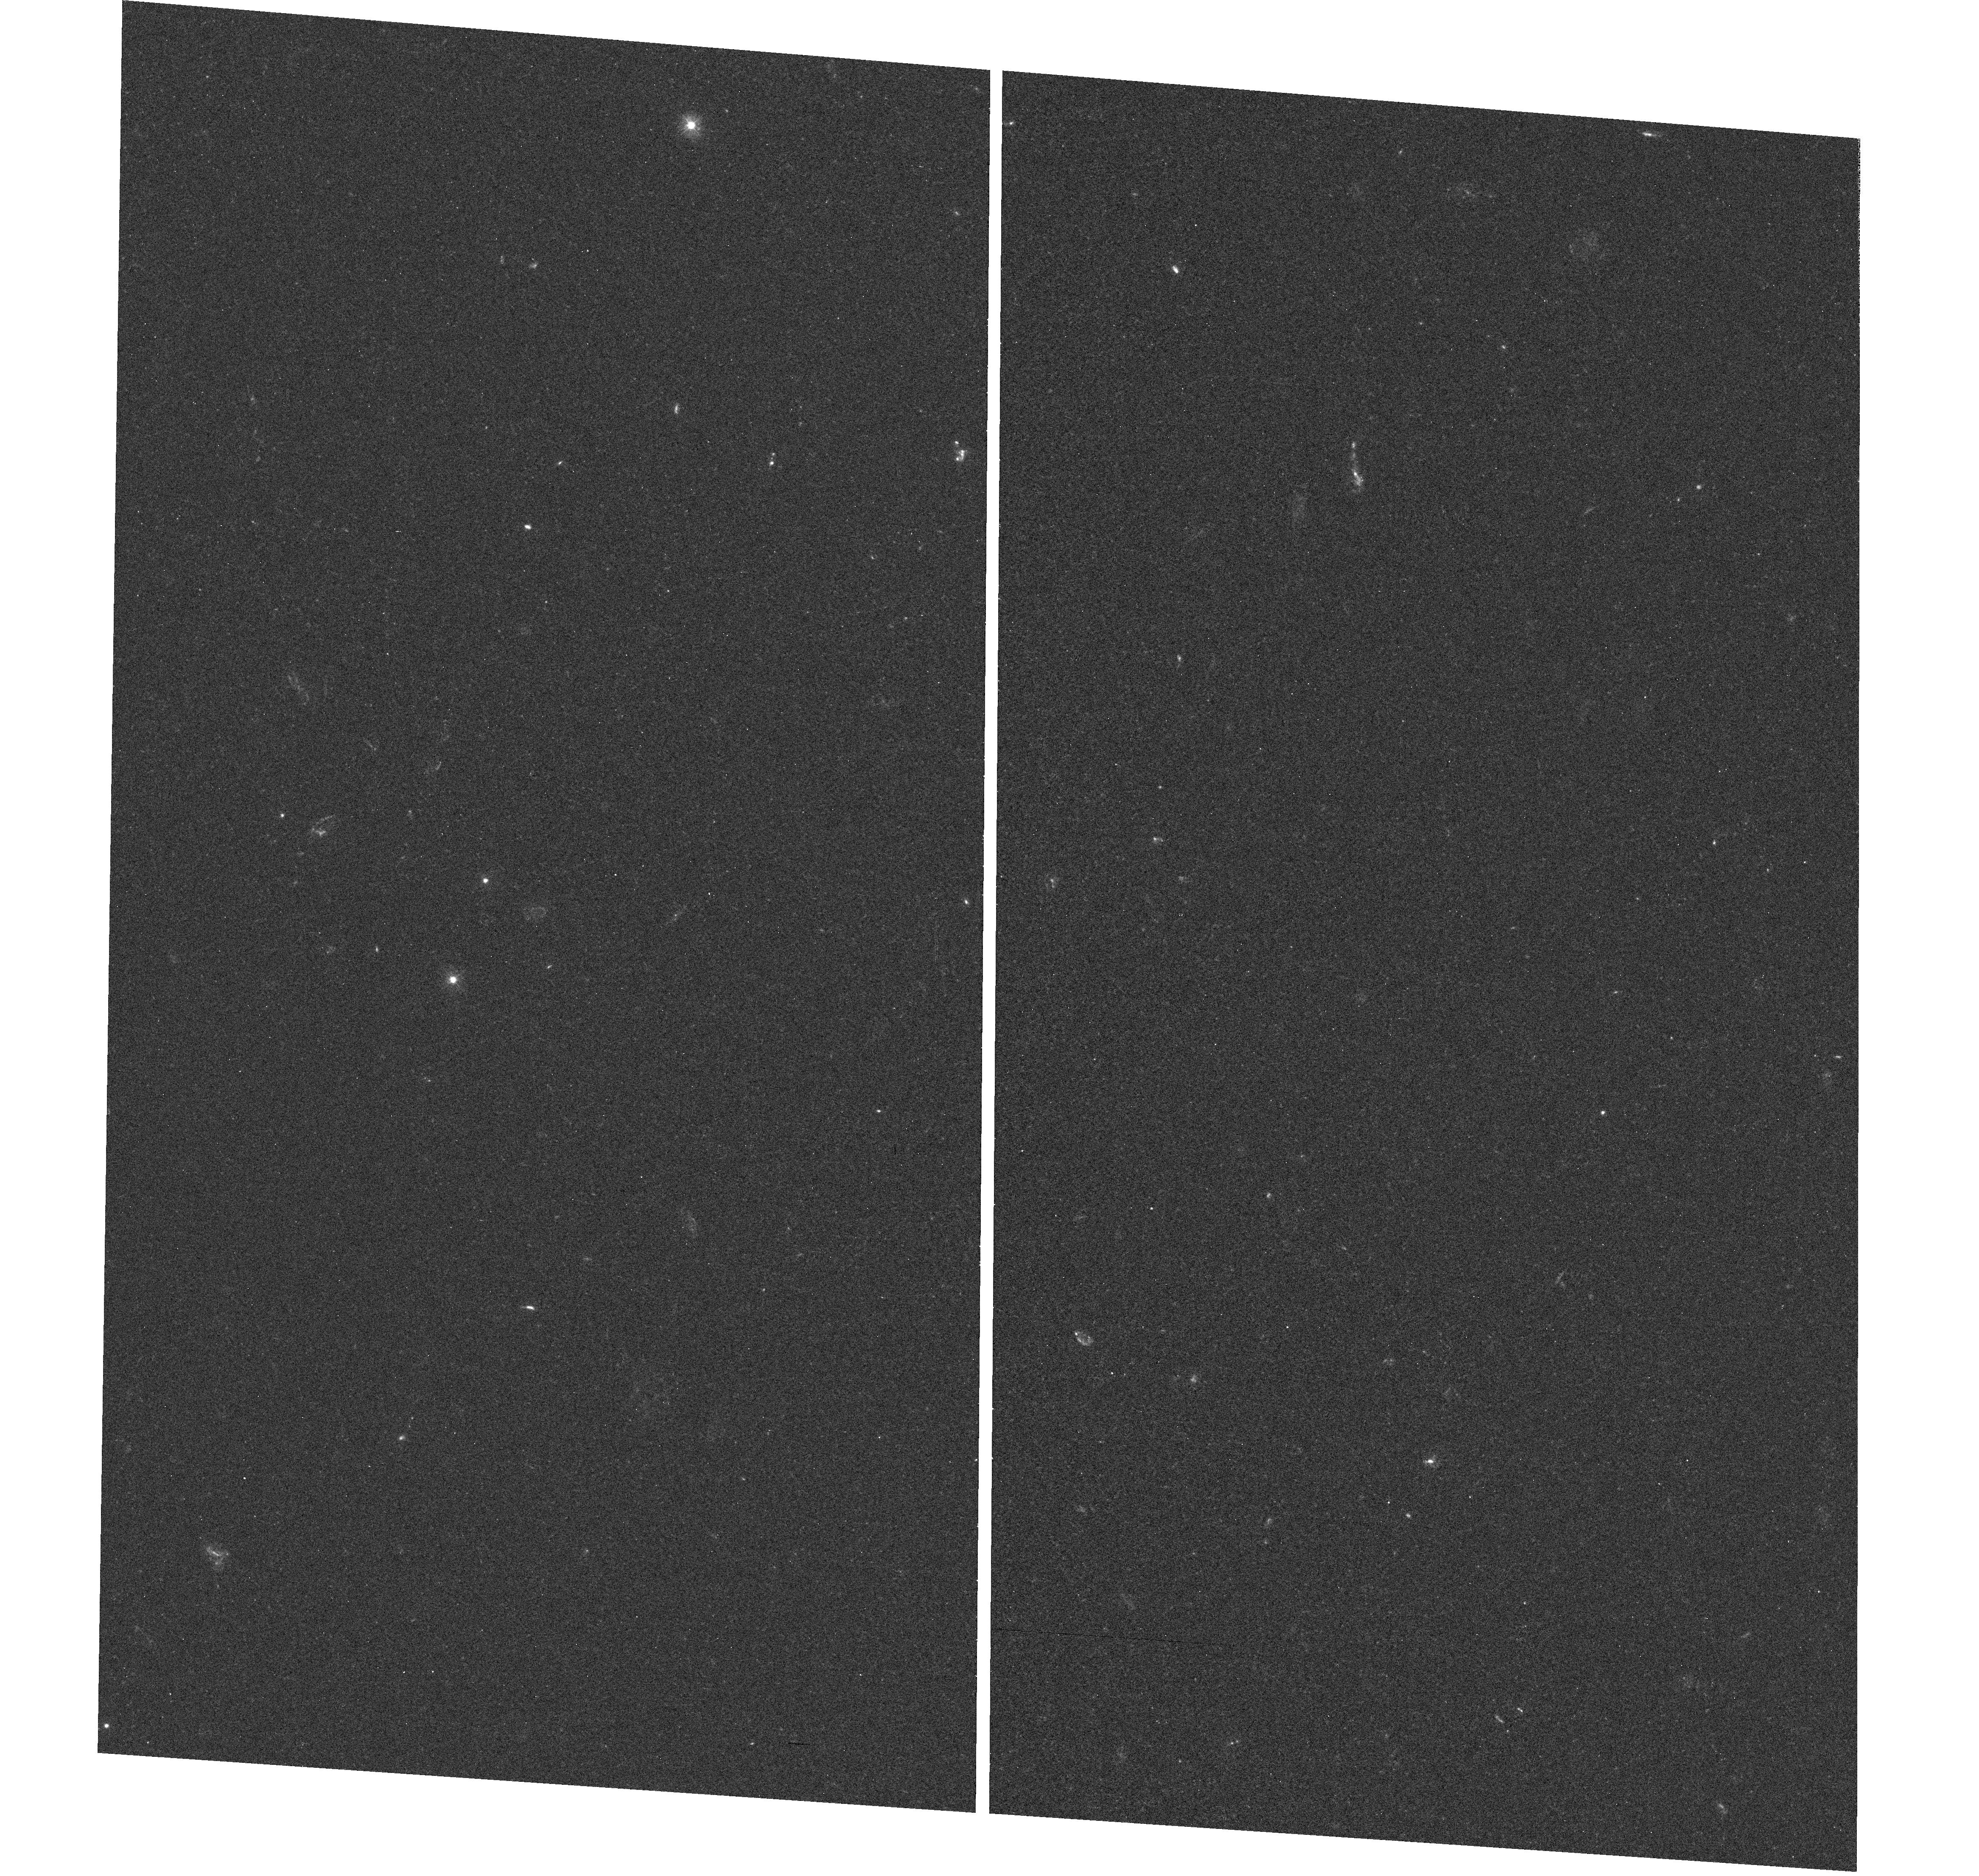
Target: field at RA 357.647°, Dec -43.525°
Instrument: WFC3/UVIS
Filter: F300X
Exposure: 38 min
Observation ID: hst_11528_03_wfc3_uvis_f300x_ib6d03

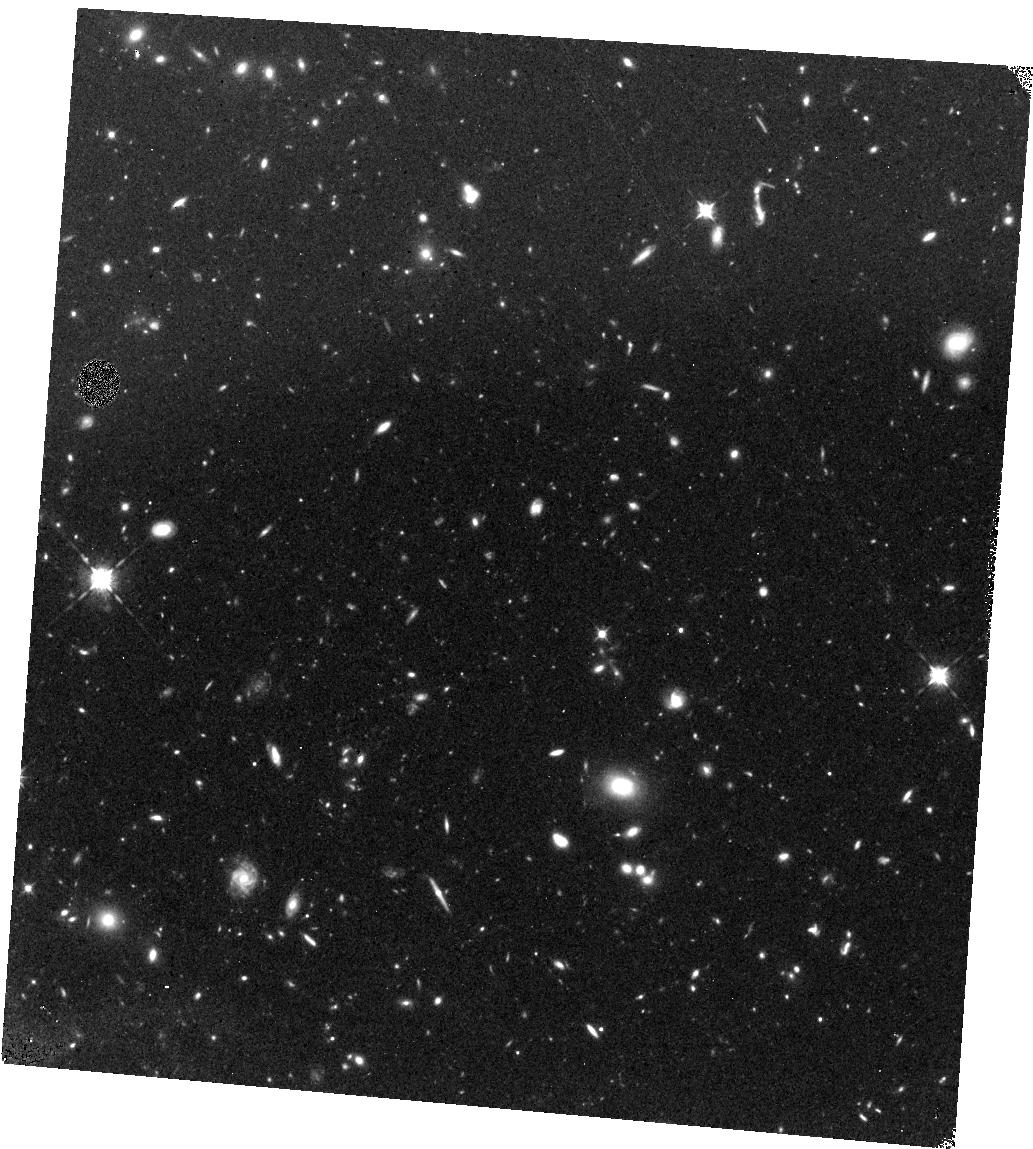
Target: field at RA 357.648°, Dec -43.527°
Instrument: WFC3/IR
Filter: F098M
Exposure: 1.6 h
Observation ID: hst_11528_01_wfc3_ir_f098m_ib6d01

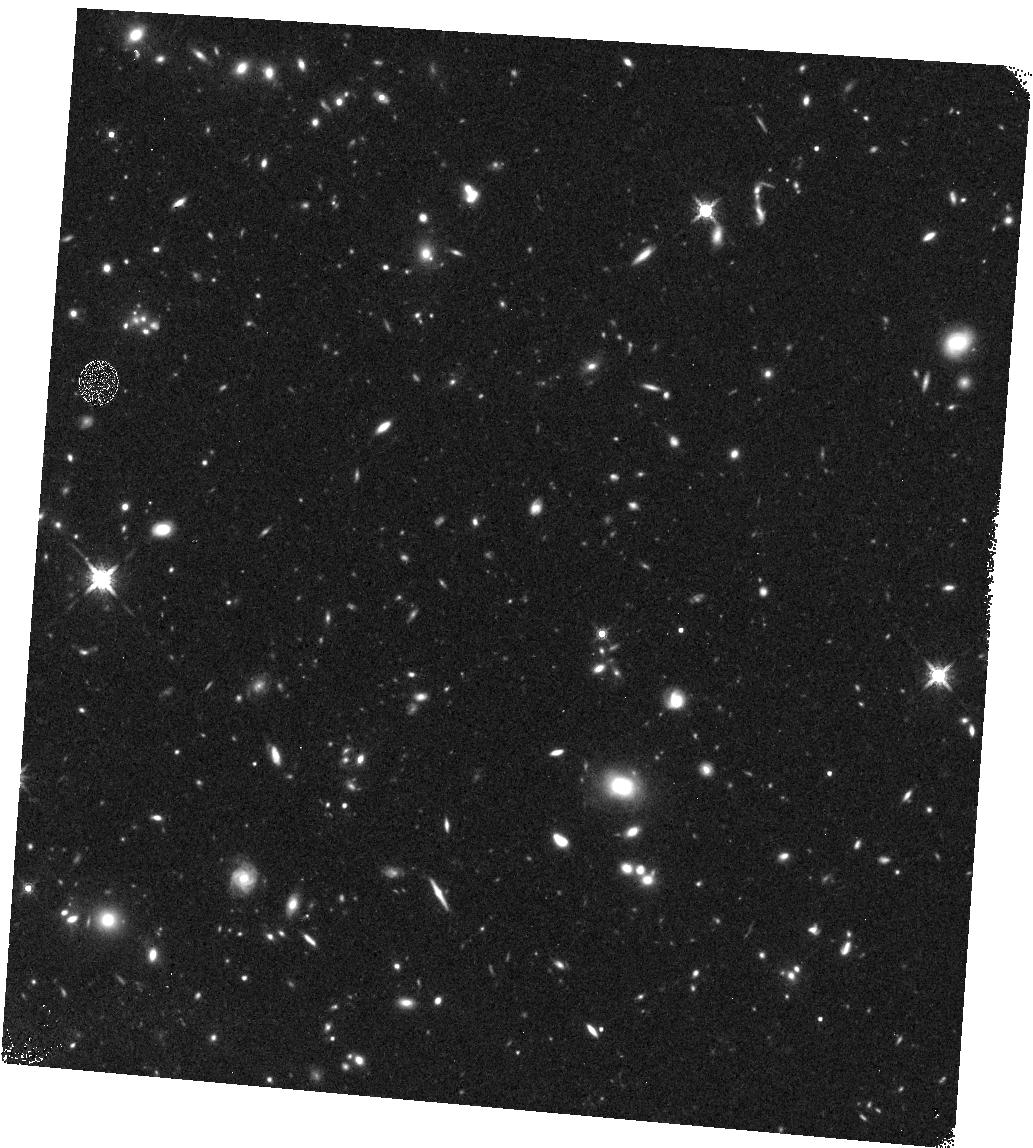
Target: field at RA 357.648°, Dec -43.527°
Instrument: WFC3/IR
Filter: F160W
Exposure: 23 min
Observation ID: hst_11528_03_wfc3_ir_f160w_ib6d03

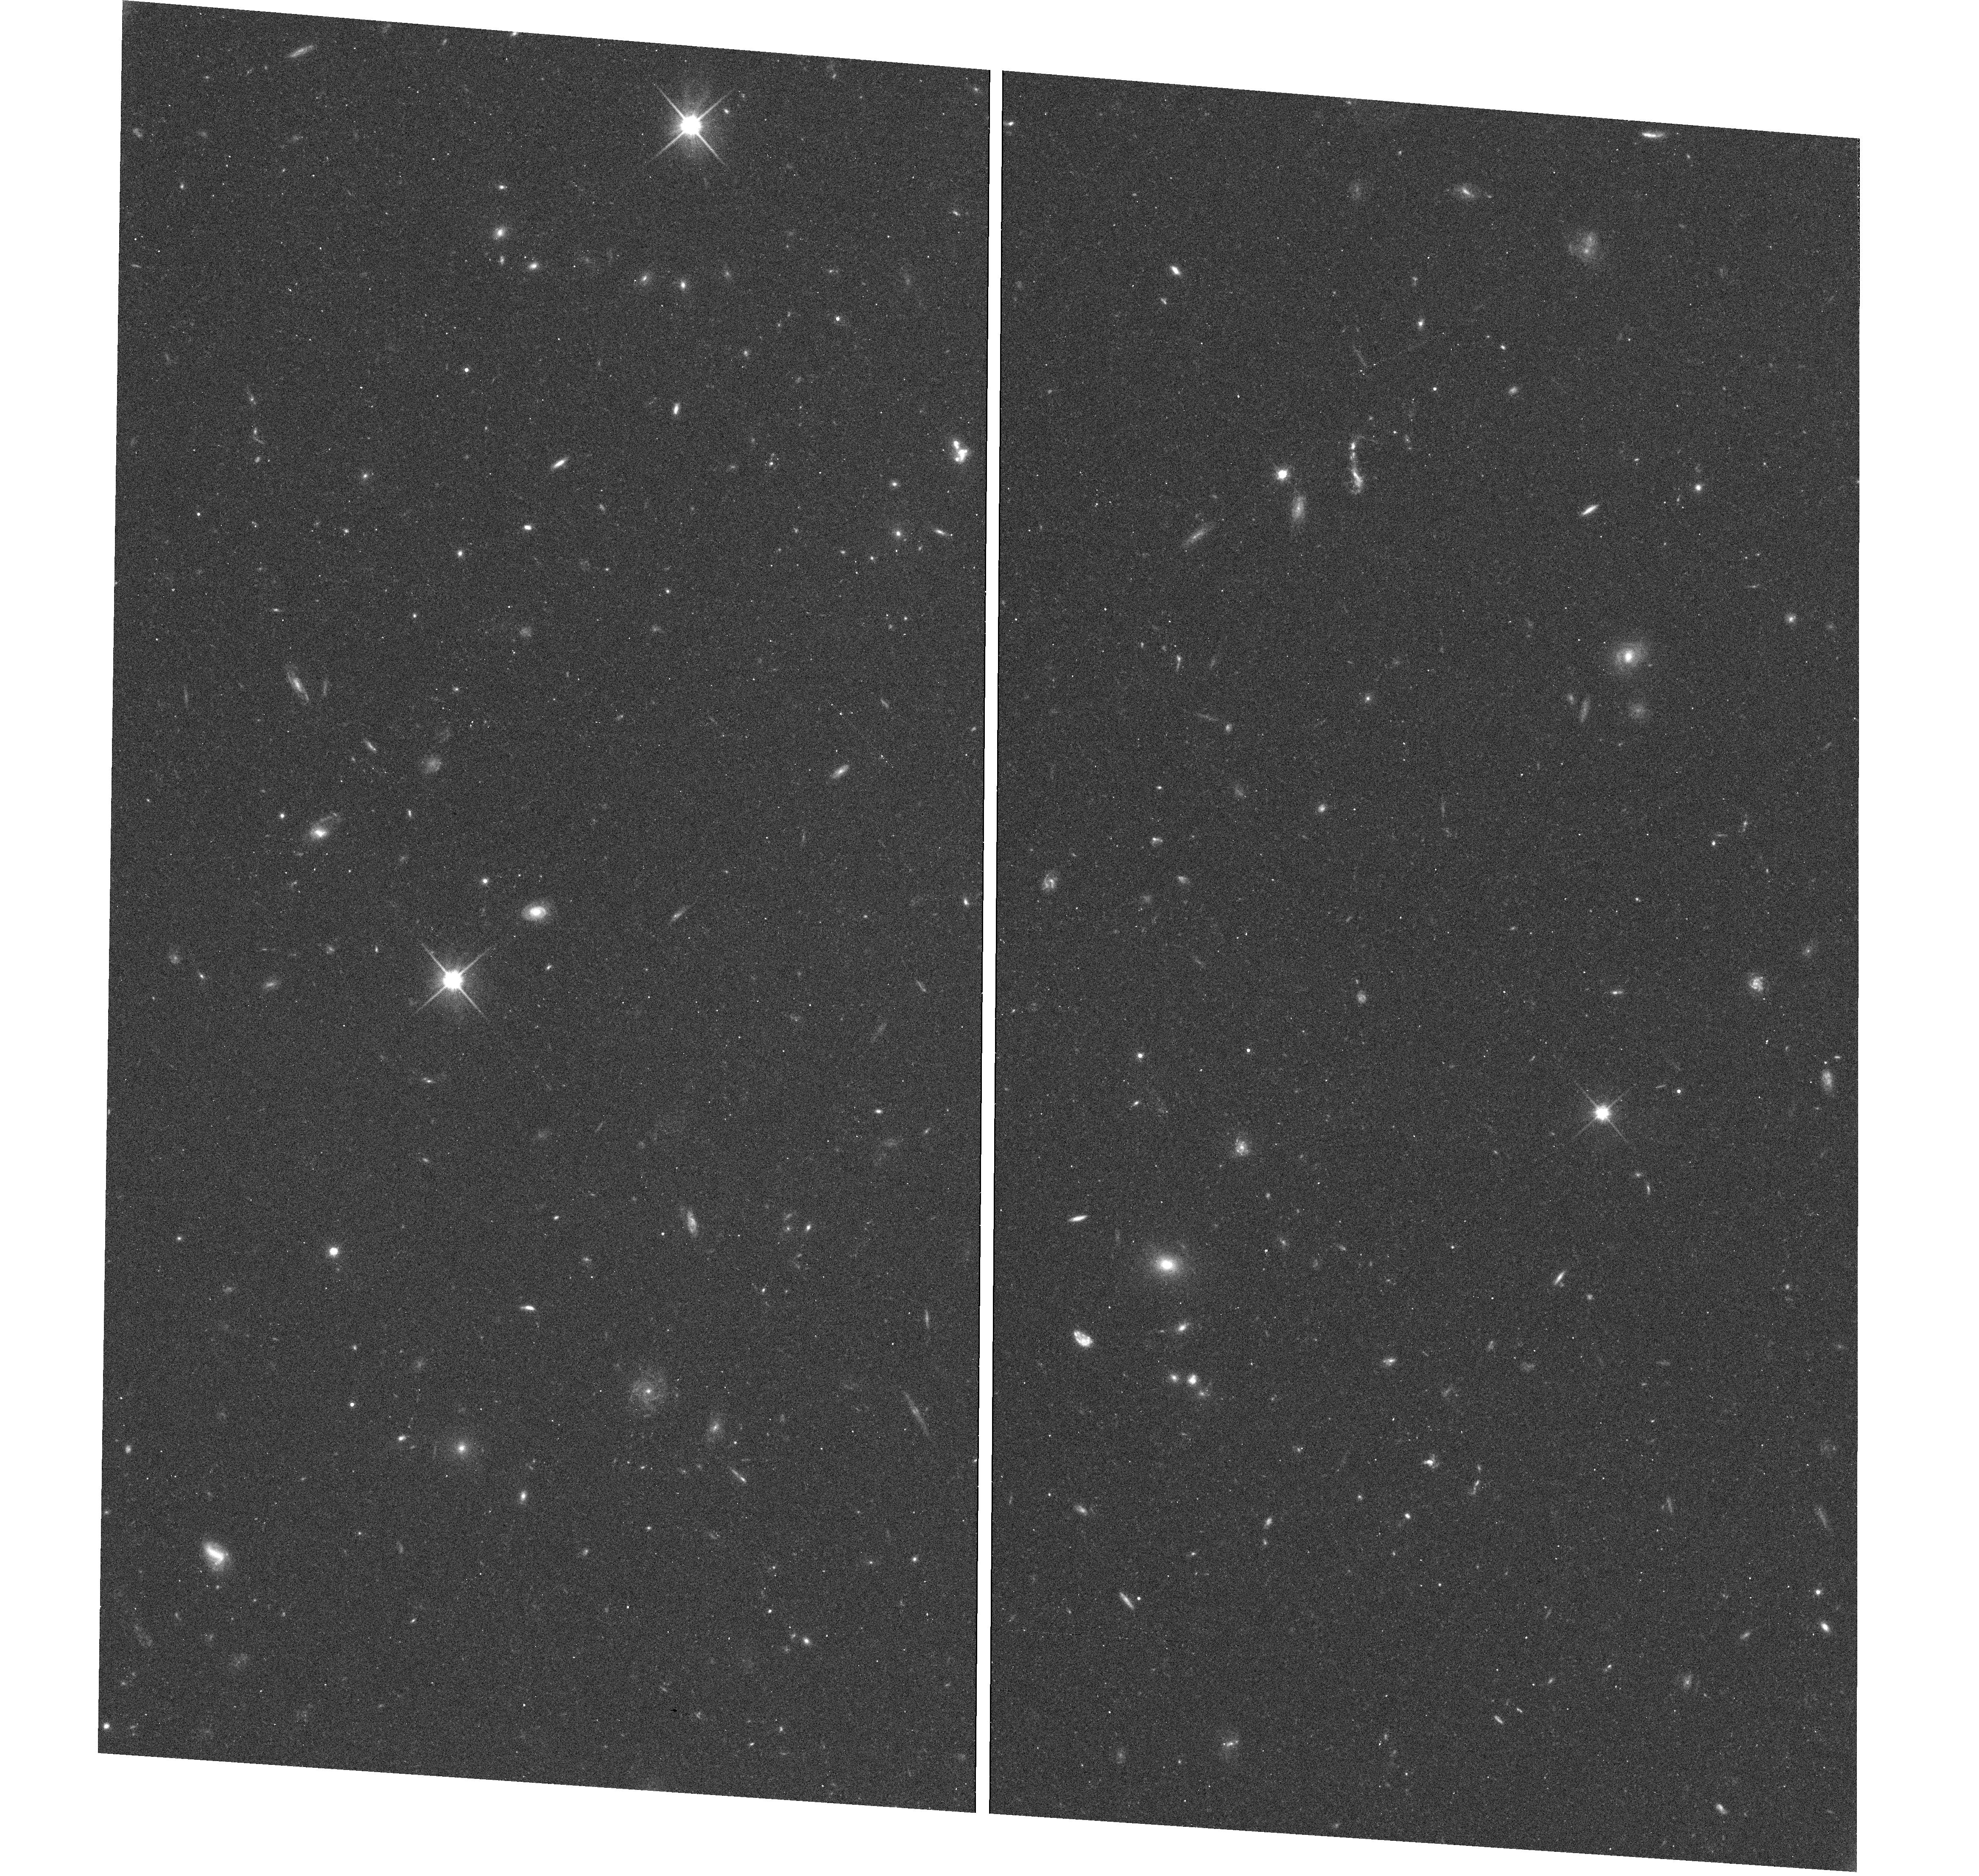
Target: field at RA 357.647°, Dec -43.525°
Instrument: WFC3/UVIS
Filter: F600LP
Exposure: 18 min
Observation ID: hst_11528_01_wfc3_uvis_f600lp_ib6d01

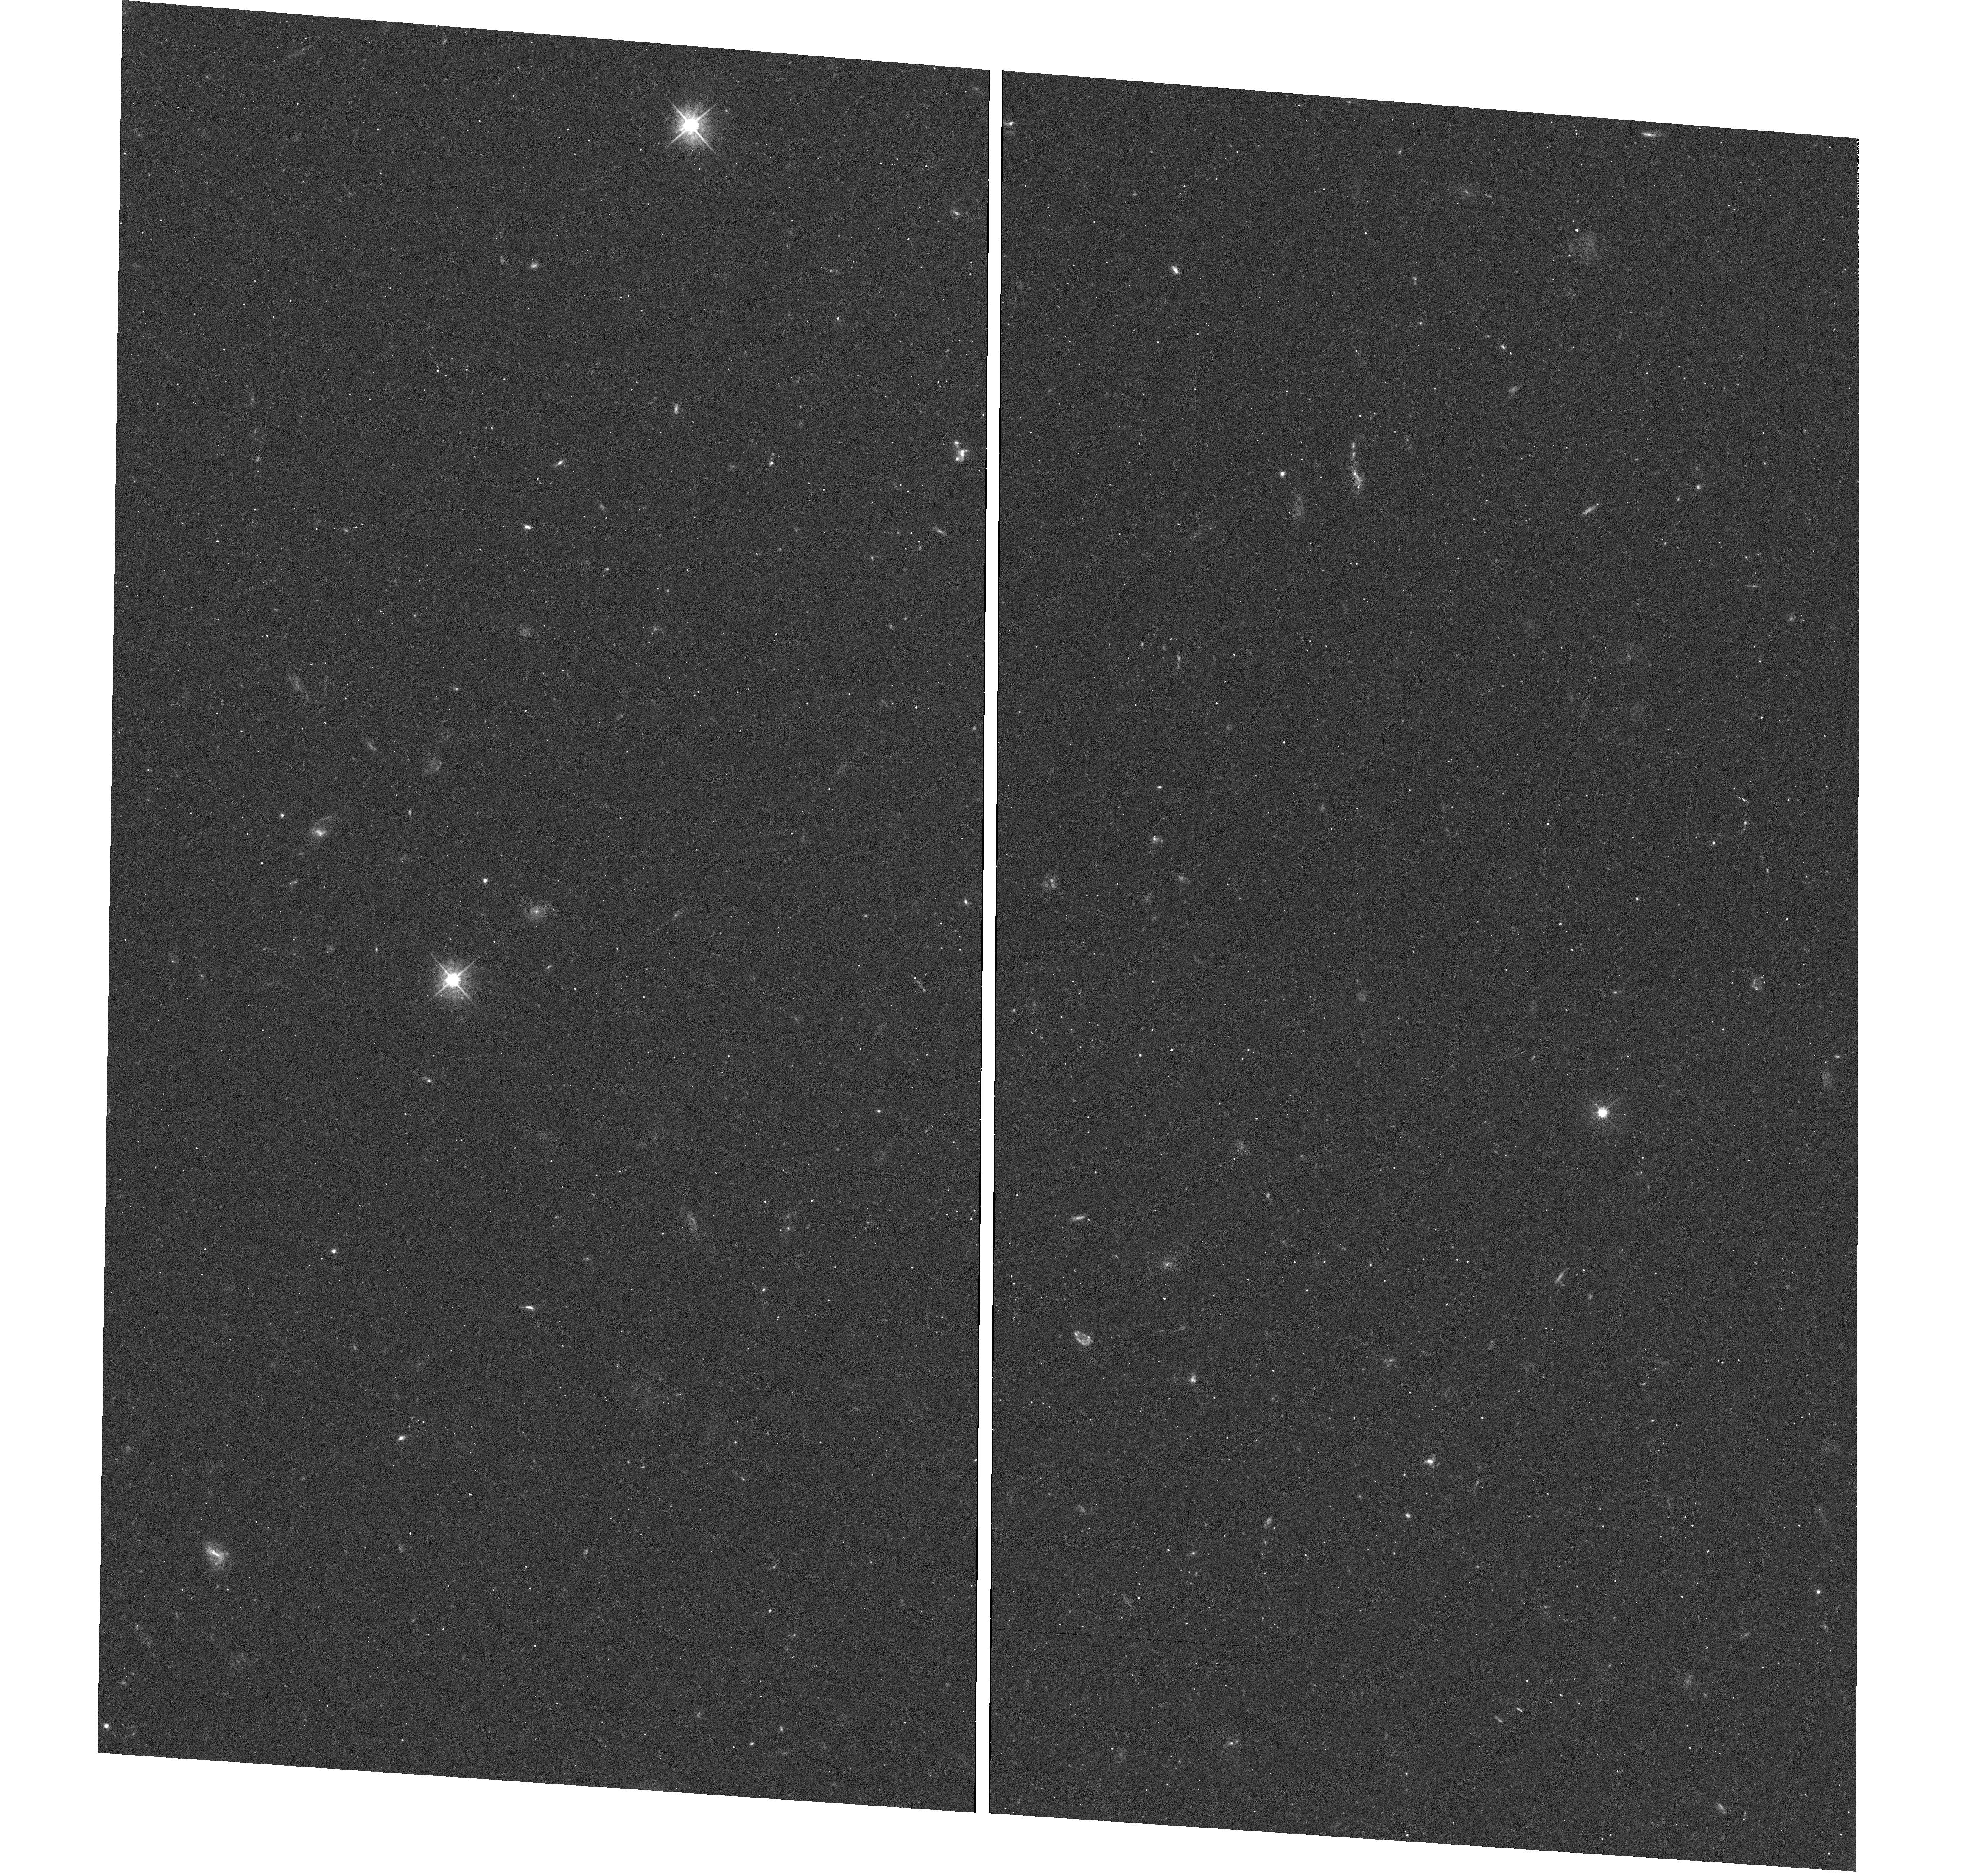
Target: field at RA 357.647°, Dec -43.525°
Instrument: WFC3/UVIS
Filter: F475W
Exposure: 18 min
Observation ID: hst_11528_01_wfc3_uvis_f475w_ib6d01

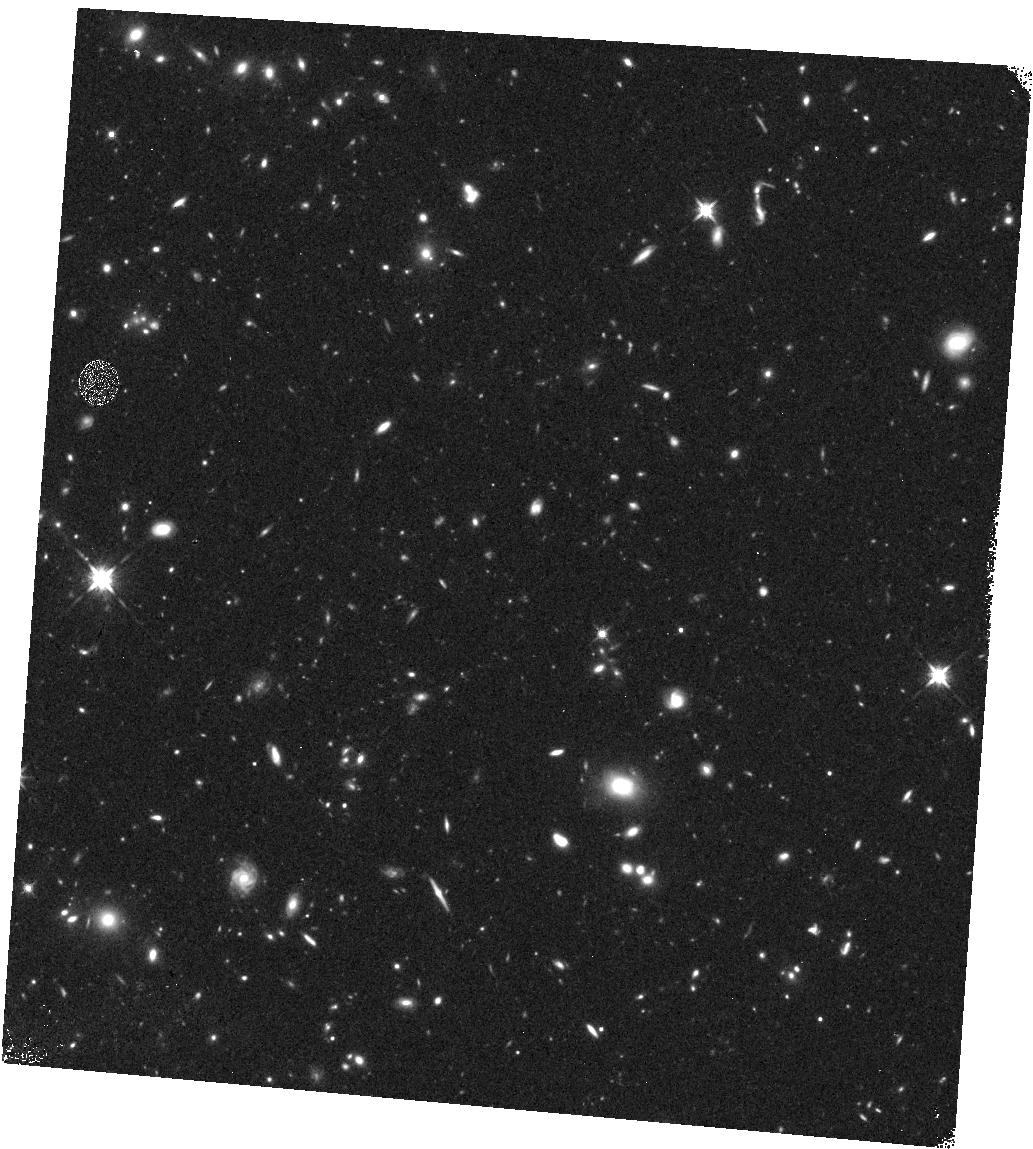
Target: field at RA 357.648°, Dec -43.527°
Instrument: WFC3/IR
Filter: F125W
Exposure: 23 min
Observation ID: hst_11528_01_wfc3_ir_f125w_ib6d01

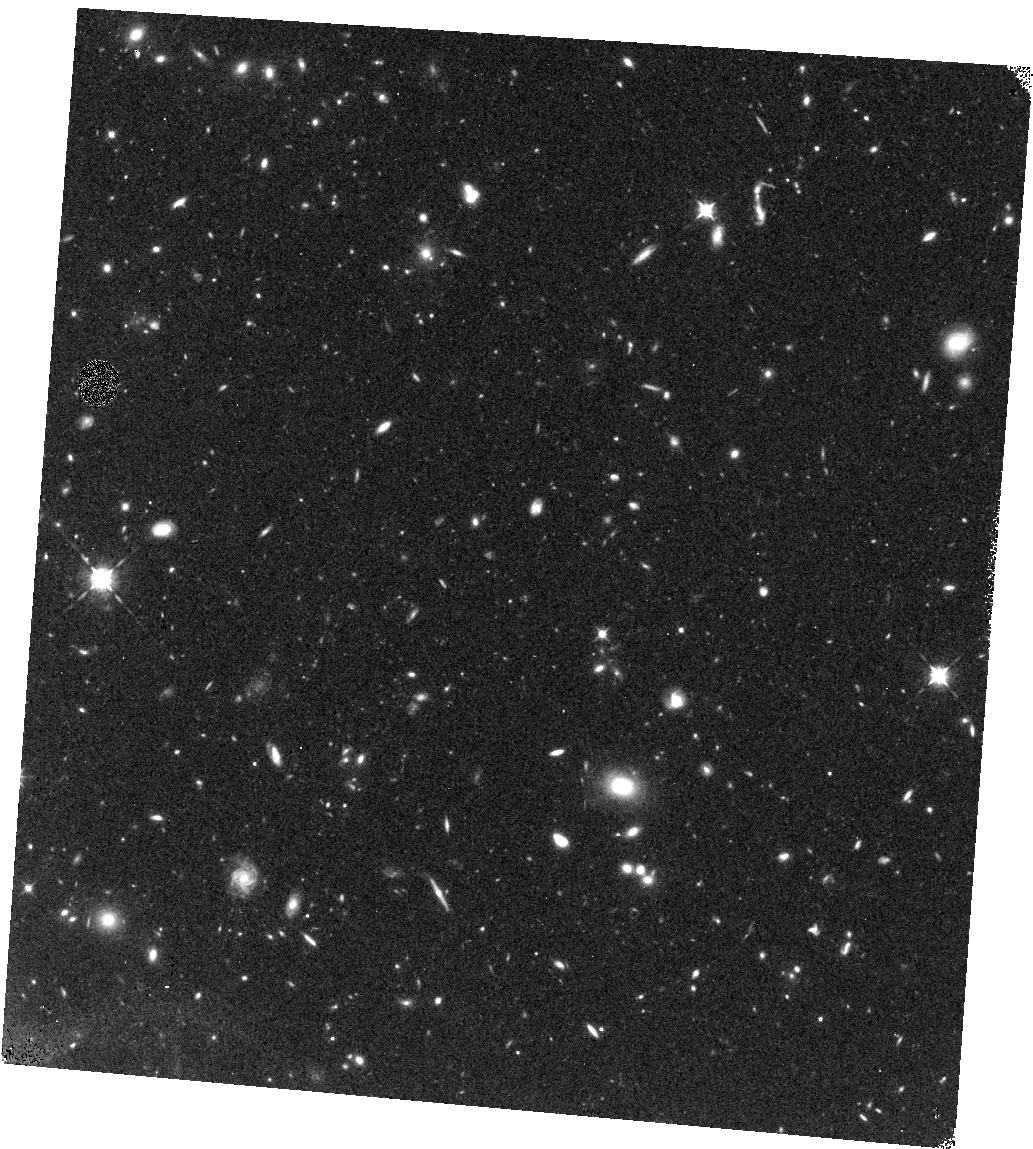
Target: field at RA 357.648°, Dec -43.527°
Instrument: WFC3/IR
Filter: F098M
Exposure: 47 min
Observation ID: hst_11528_02_wfc3_ir_f098m_ib6d02

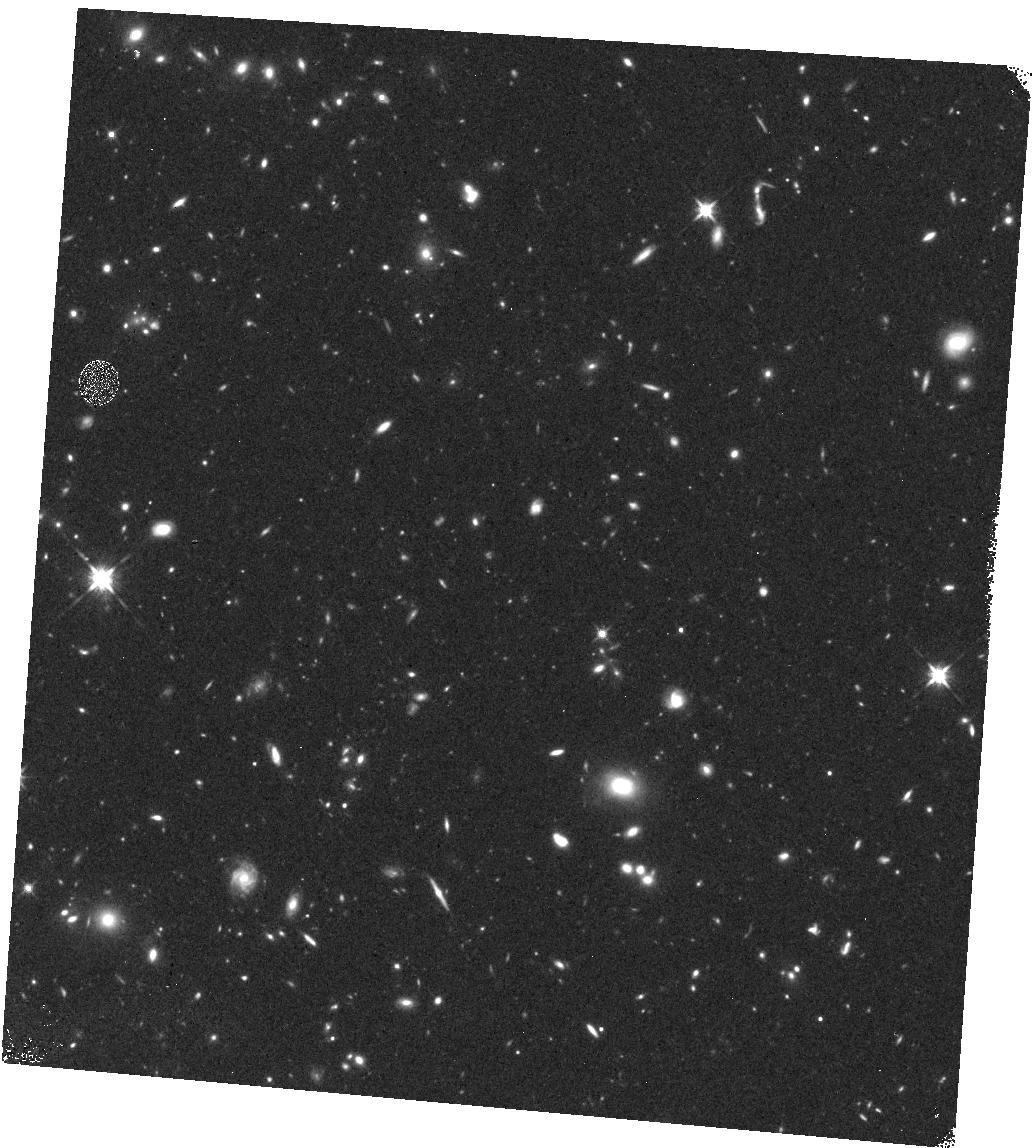
Target: field at RA 357.648°, Dec -43.527°
Instrument: WFC3/IR
Filter: F125W
Exposure: 23 min
Observation ID: hst_11528_03_wfc3_ir_f125w_ib6d03

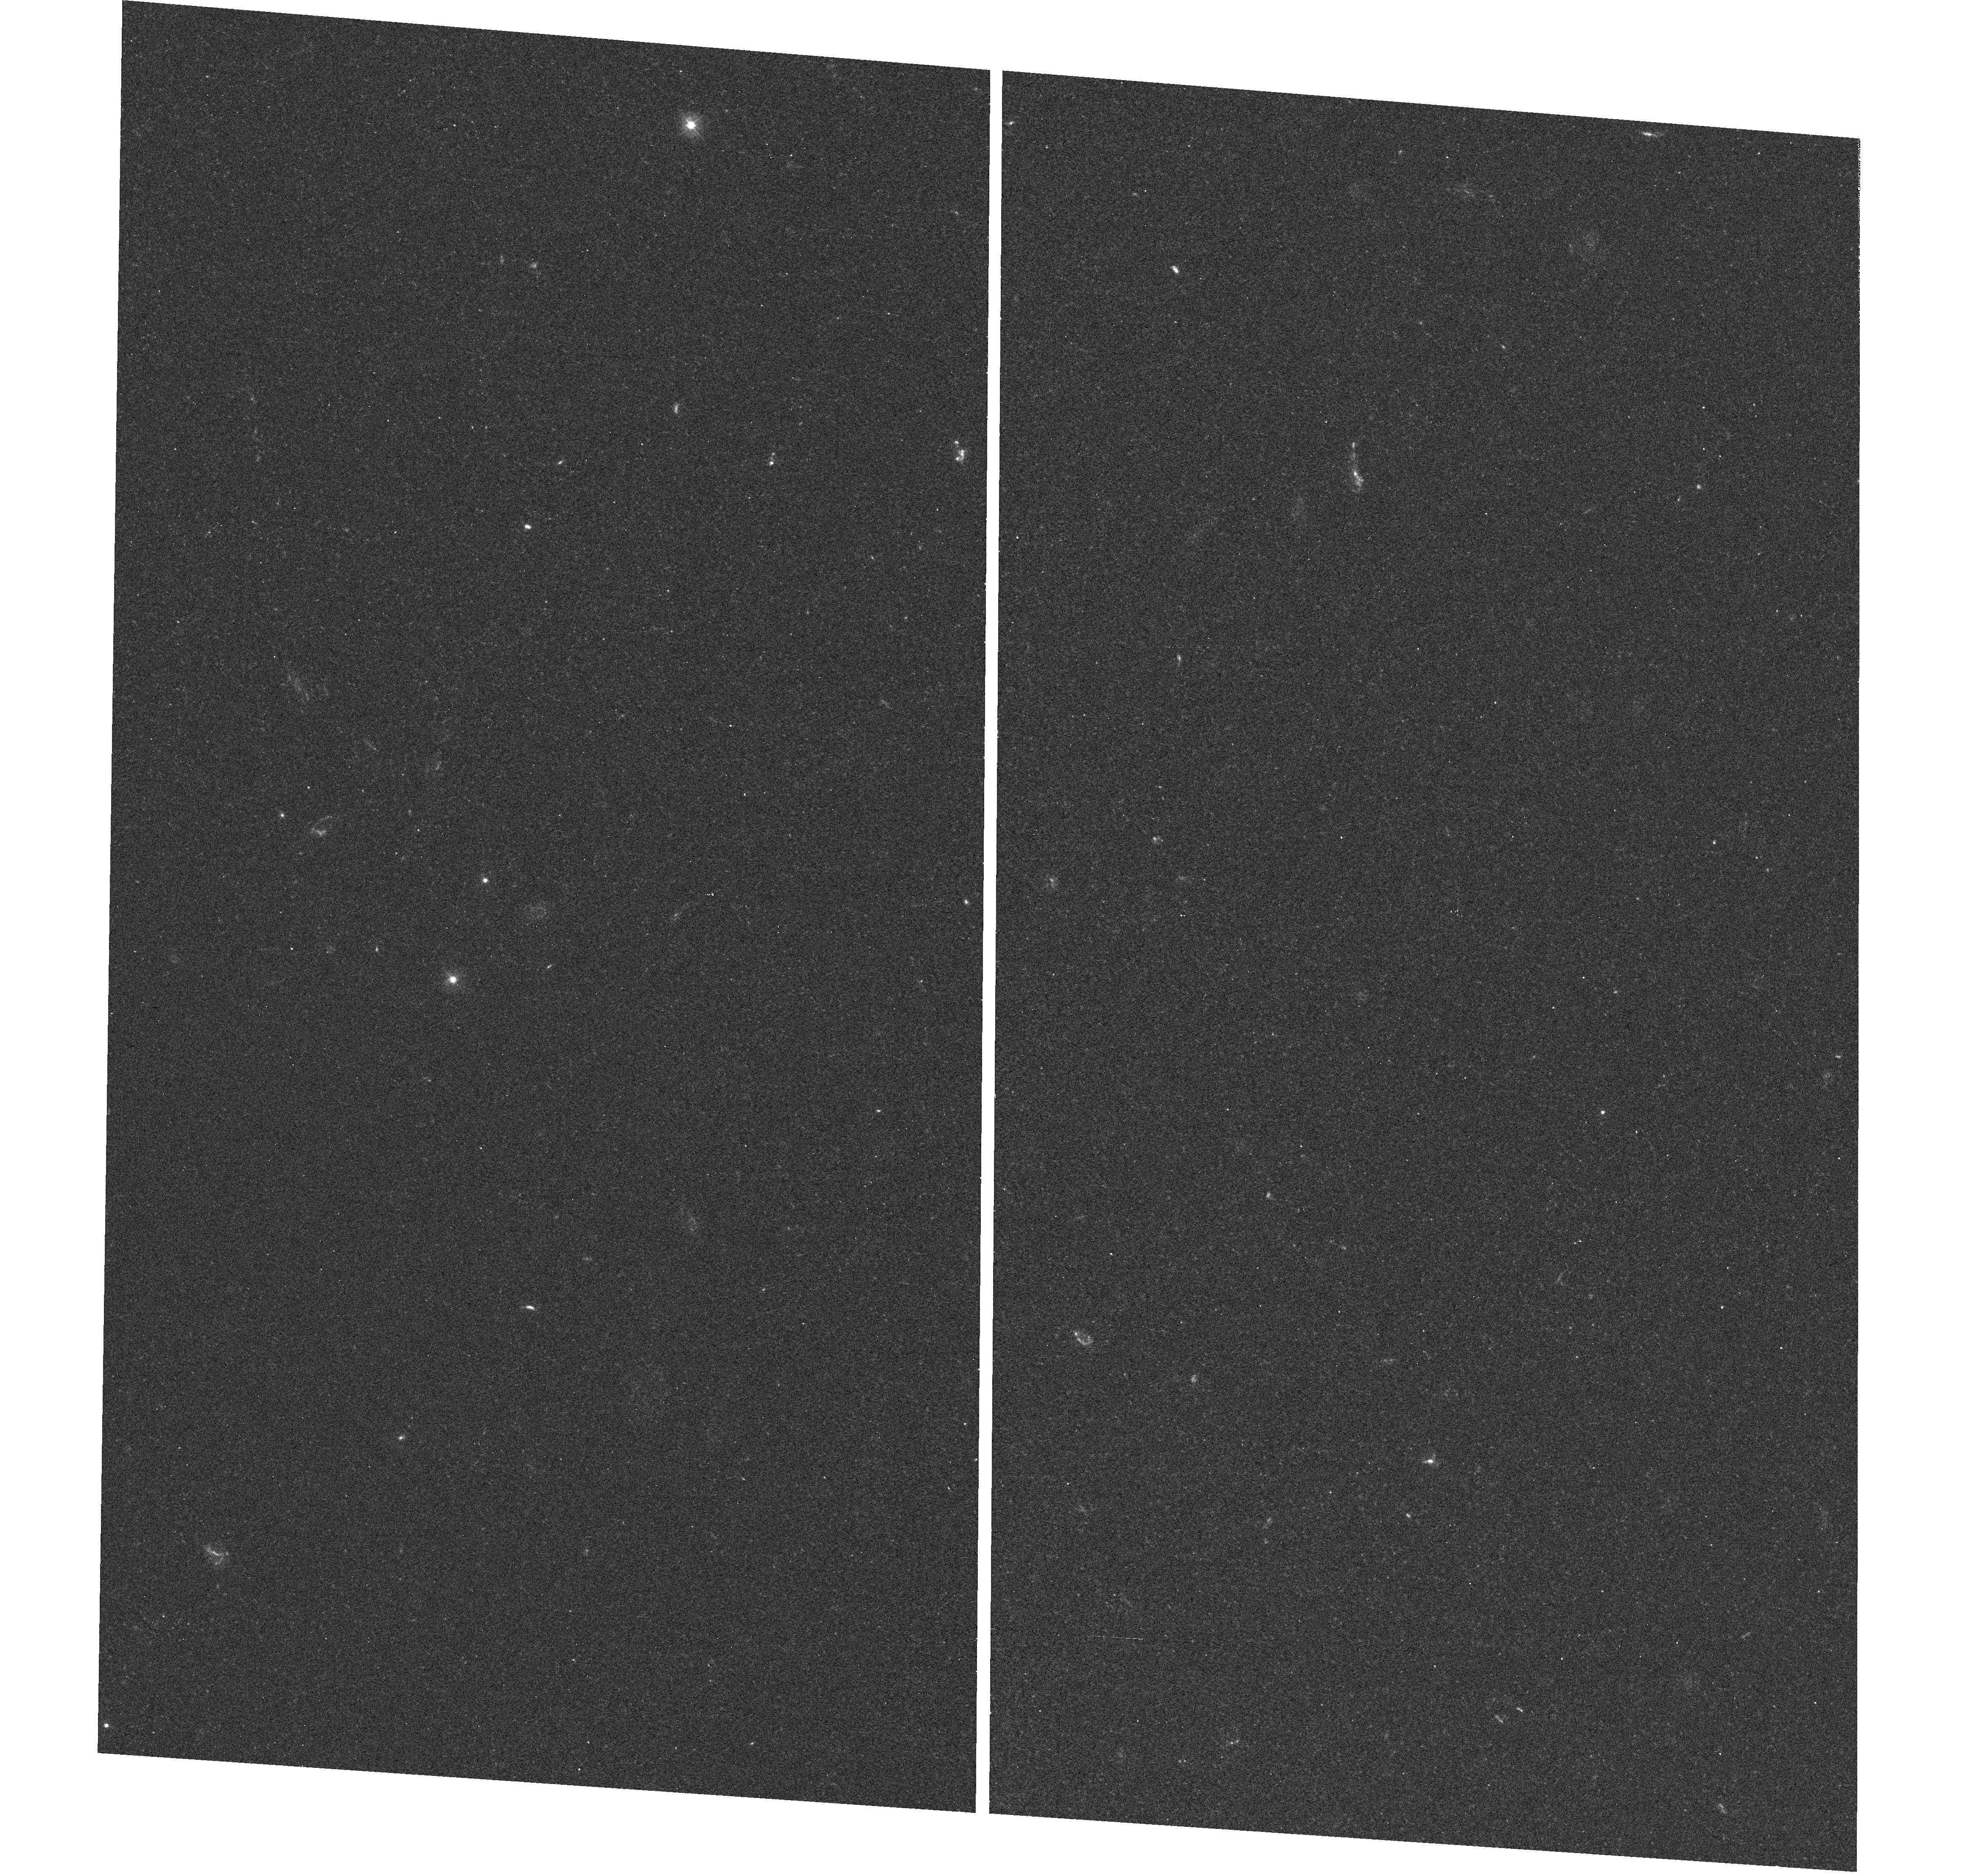
Target: field at RA 357.647°, Dec -43.525°
Instrument: WFC3/UVIS
Filter: F300X
Exposure: 38 min
Observation ID: hst_11528_02_wfc3_uvis_f300x_ib6d02

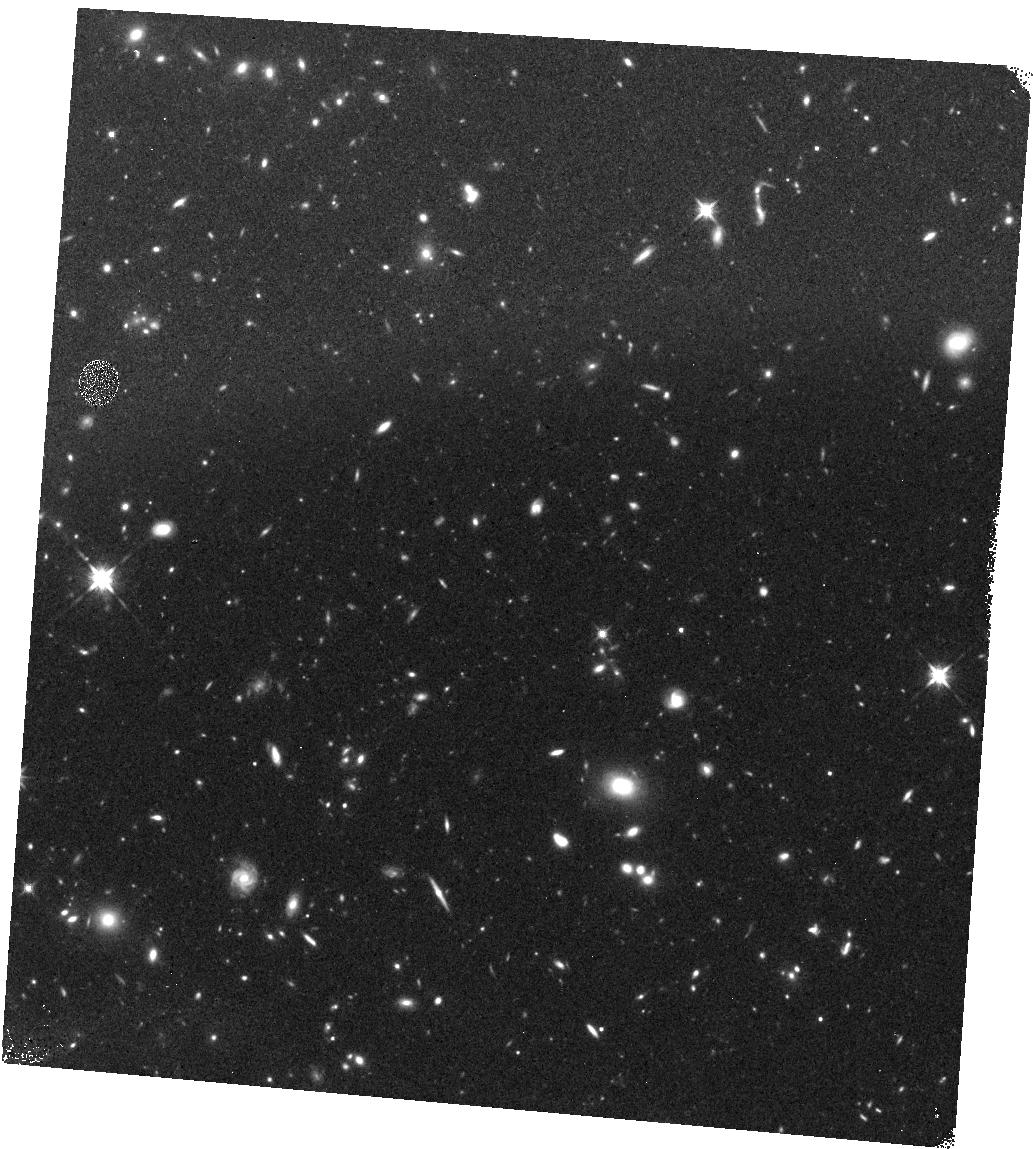
Target: field at RA 357.648°, Dec -43.527°
Instrument: WFC3/IR
Filter: F125W
Exposure: 23 min
Observation ID: hst_11528_02_wfc3_ir_f125w_ib6d02

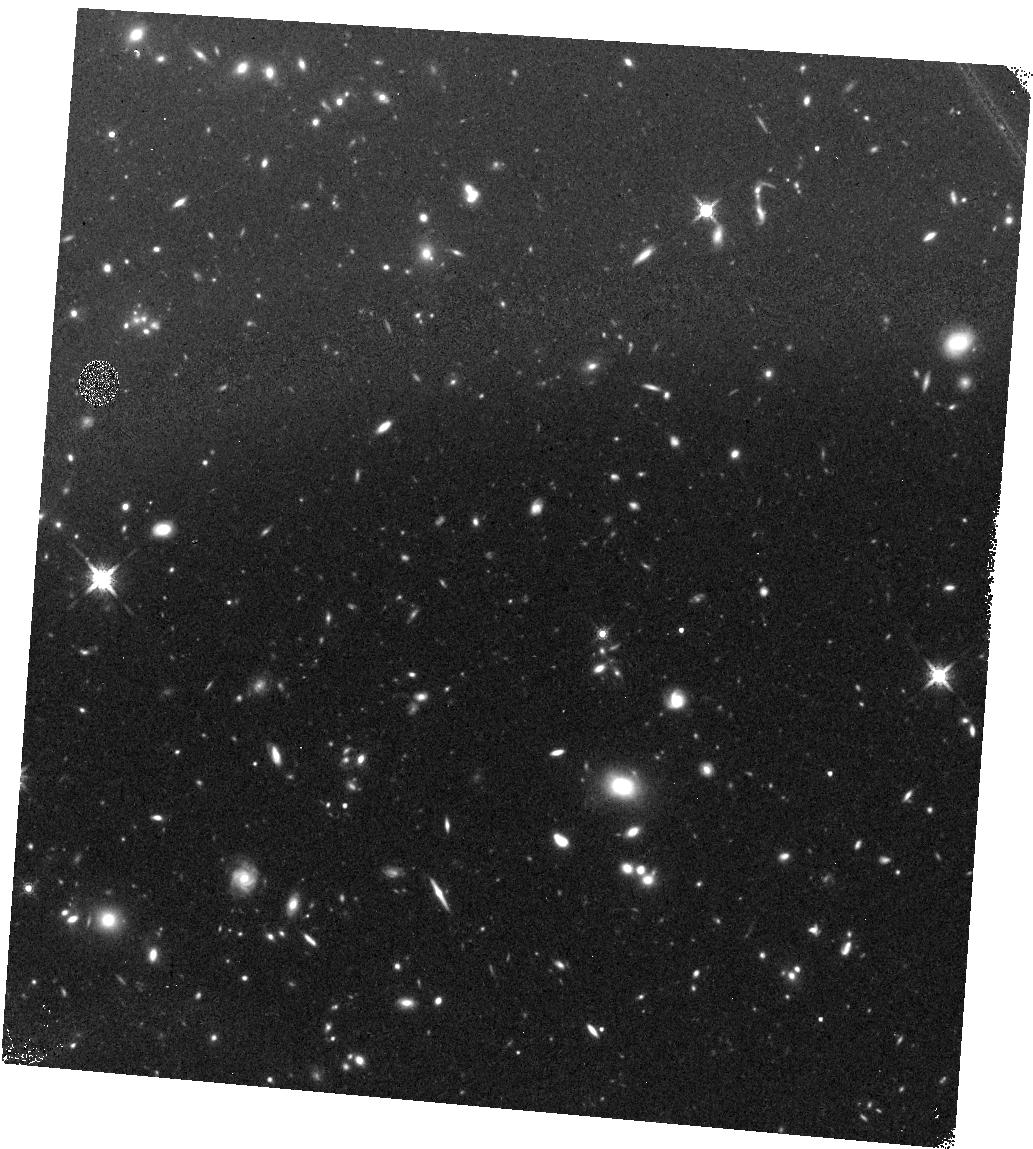
Target: field at RA 357.648°, Dec -43.527°
Instrument: WFC3/IR
Filter: F160W
Exposure: 23 min
Observation ID: hst_11528_02_wfc3_ir_f160w_ib6d02

COS-GTO: Studies of the HeII Reionization Epoch (PI: Green, James Carswell)

Intergalactic Ly-alpha opacity suggests that H I was reionized at z ~ 6, while He II reionization was delayed to z ~ 3. Both epochs are slightly in disagreement with recent (WMAP-3) inferences from the CMB optical depth, which suggest that IGM reionization occurred at z = 10.7 (+2.7, -2.3) (Spergel et al. 2007). However, these two methods are sensitive to different ranges of ionization (neutral fractions), which allows a partially ionized IGM between z = 6-10 produced by early stars and black holes. One of the major contributions of FUSE to cosmological studies was the detection of He II Ly-alpha (Gunn-Peterson) absorption in the spectra of two AGN at redshifts z = 2.72-2.89. The He II absorption is quite patchy between redshifts z = 2.6 and 3.2 probably because the IGM is clumpy and the reionization process is affected by source fluctuations, spectra, and radiative transfer through the IGM. Observations of the He II absorption can therefore be used as diagnostics of the ionizing sources and radiative transport over large (30-50 Mpc) distances through the IGM. The ionizing radiation field appears to be softer (higher He II/H I) in the galaxy voids. These void regions may be ionized by local soft sources (dwarf starburst galaxies), or the QSO radiation may softened by escape from AGN cores and transport through denser regions in the cosmic web.With COS, we will observe the brightest He II target, HE2347-4342, a QSO with z_em = 2.885. Our goal is to obtain a G130M moderate-resolution (R = 20, 000) spectrum from 1145-1450A. Because COS has far greater throughput than either STIS or FUSE, we will be able to resolve and characterize the He II absorption lines. The region shortward of the redshifted He II (Ly-alpha) corresponds to z = 2.77-2.92, where He II exhibits patchy transmission and absorption. The ratio of He II/H I (Ly-alpha line) opacities will provide information on the ionizing radiation field (and ionizing sources) at 1 and 4 ryd. We will perform similar He II studies on three other targets, HS1700+6416, PKS1935-692, and Q0302-003.